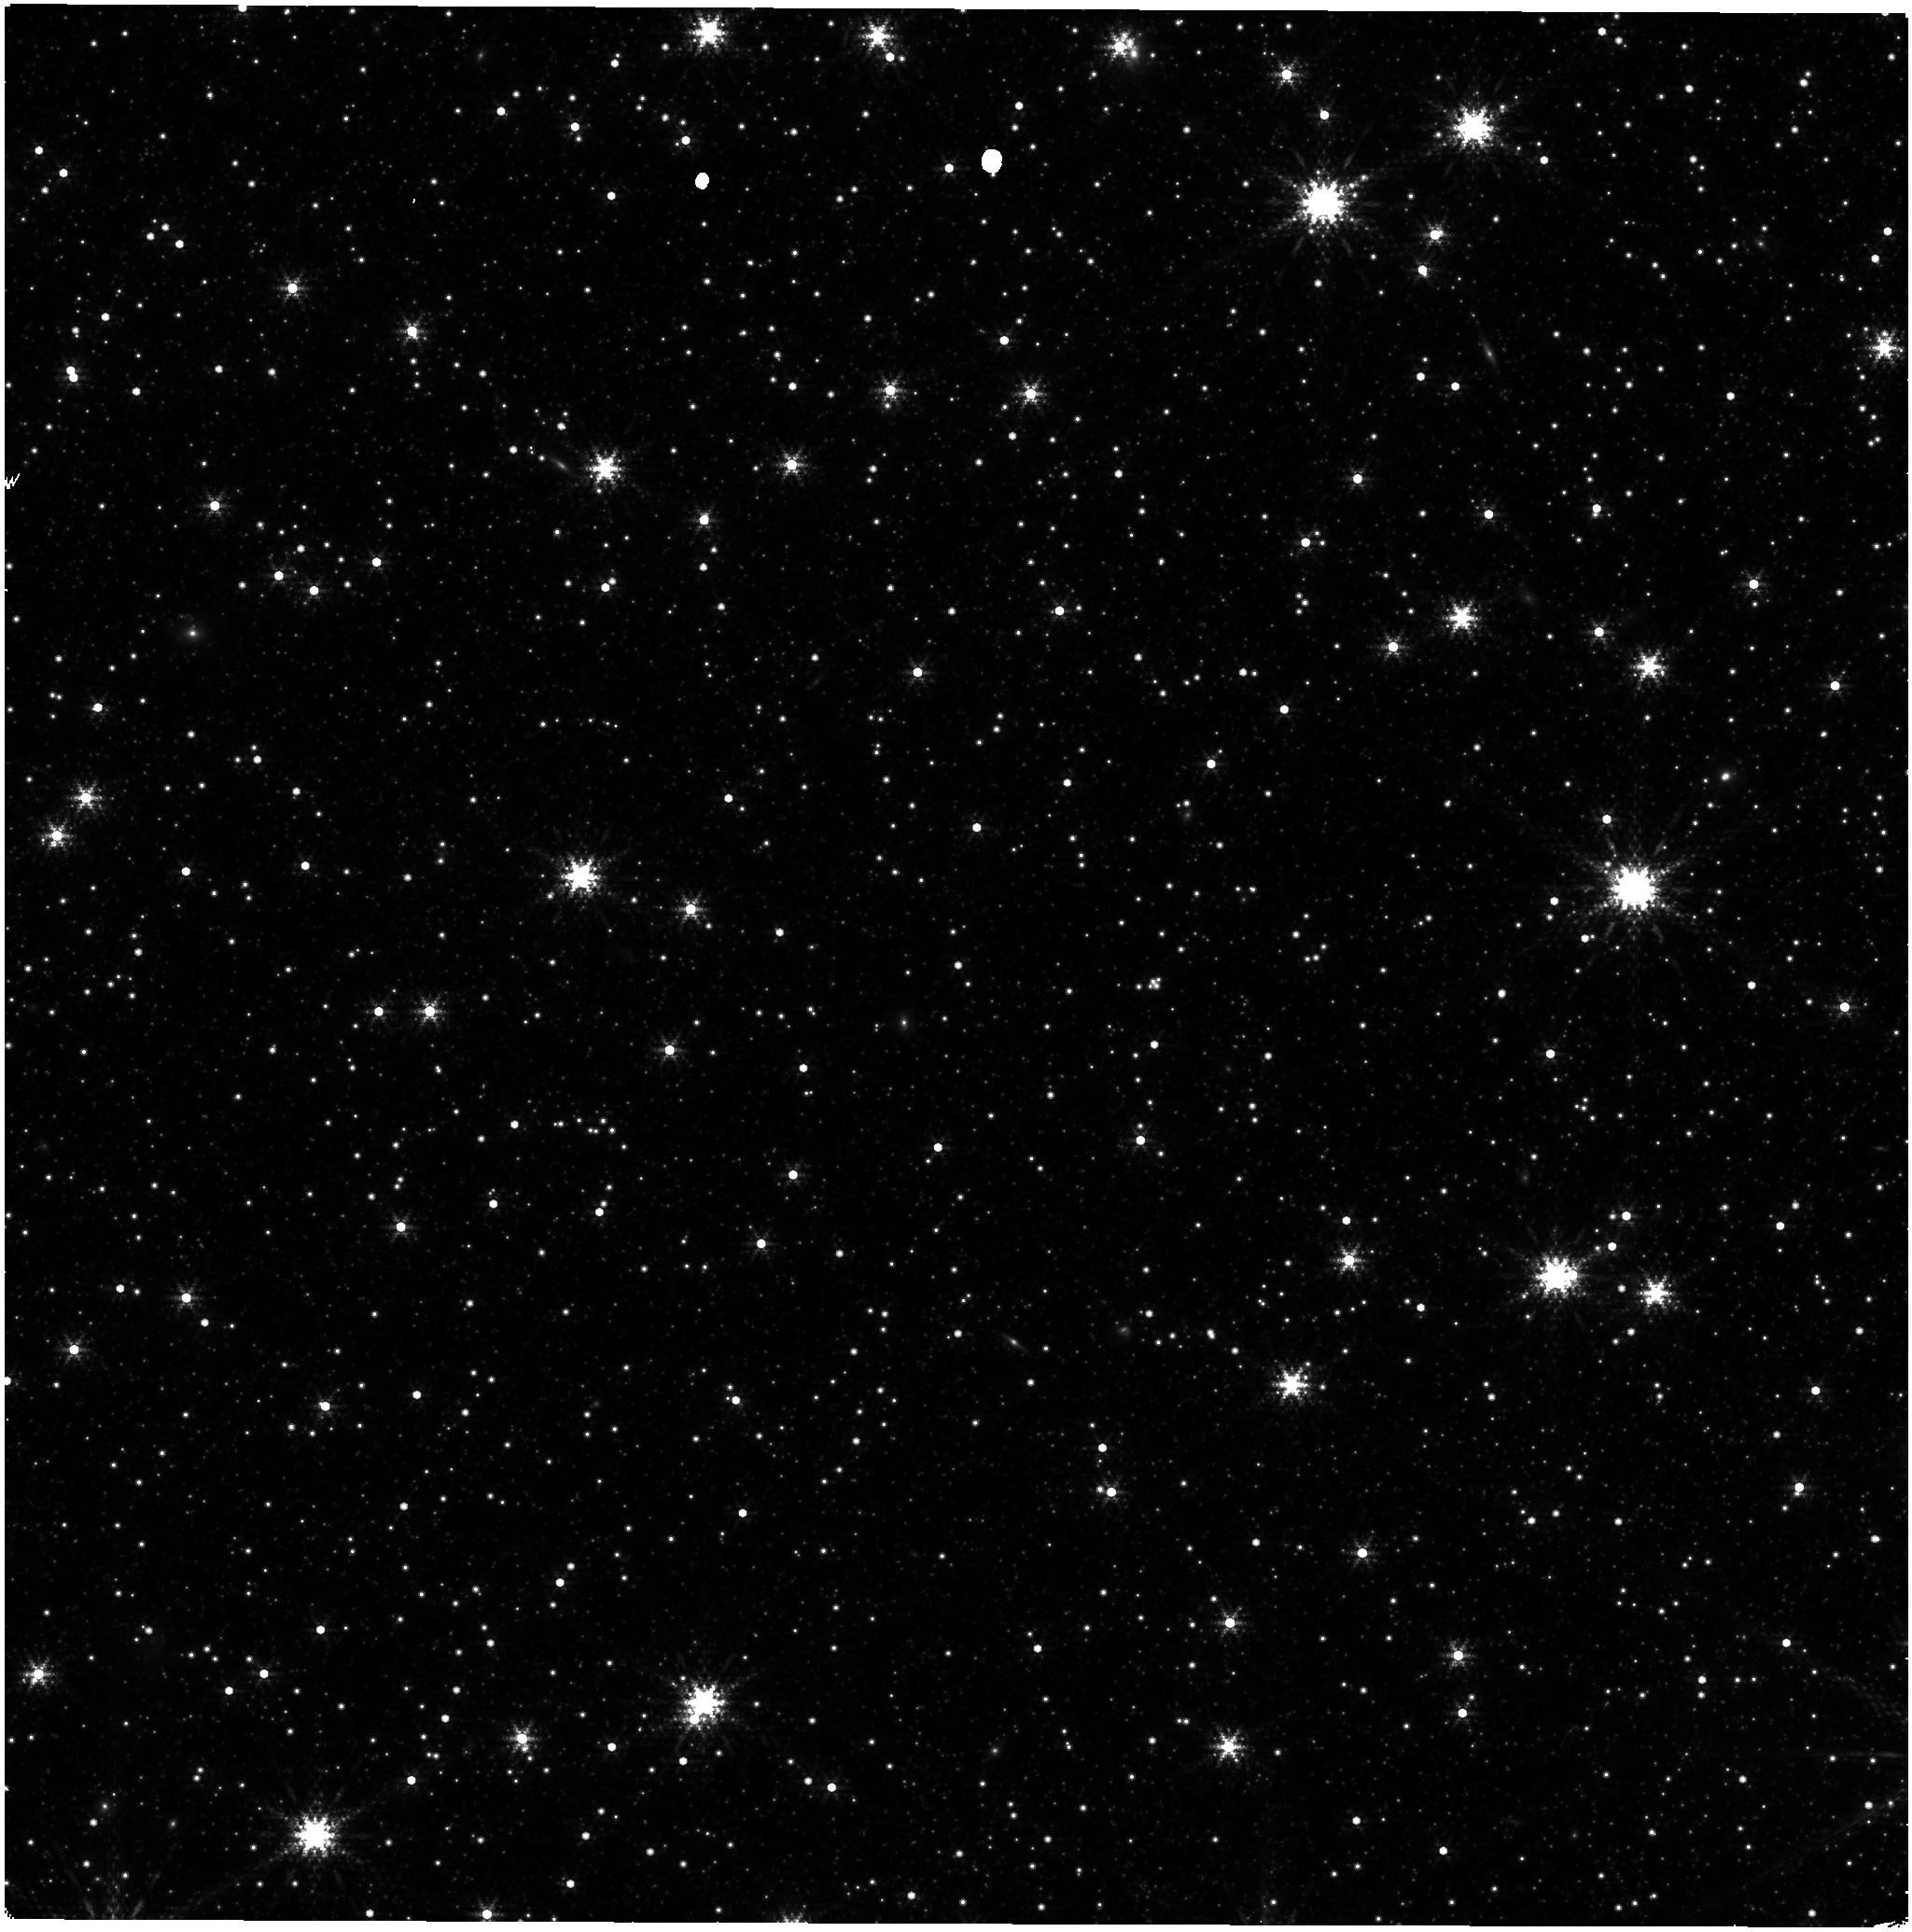
Target: LMC-NIRISS-FGS-ALIGNMENT. Instrument: NIRISS. Filter: F380M. Exposure: 32 min. Observation ID: jw04471-o001_t001_niriss_clearp-f380m

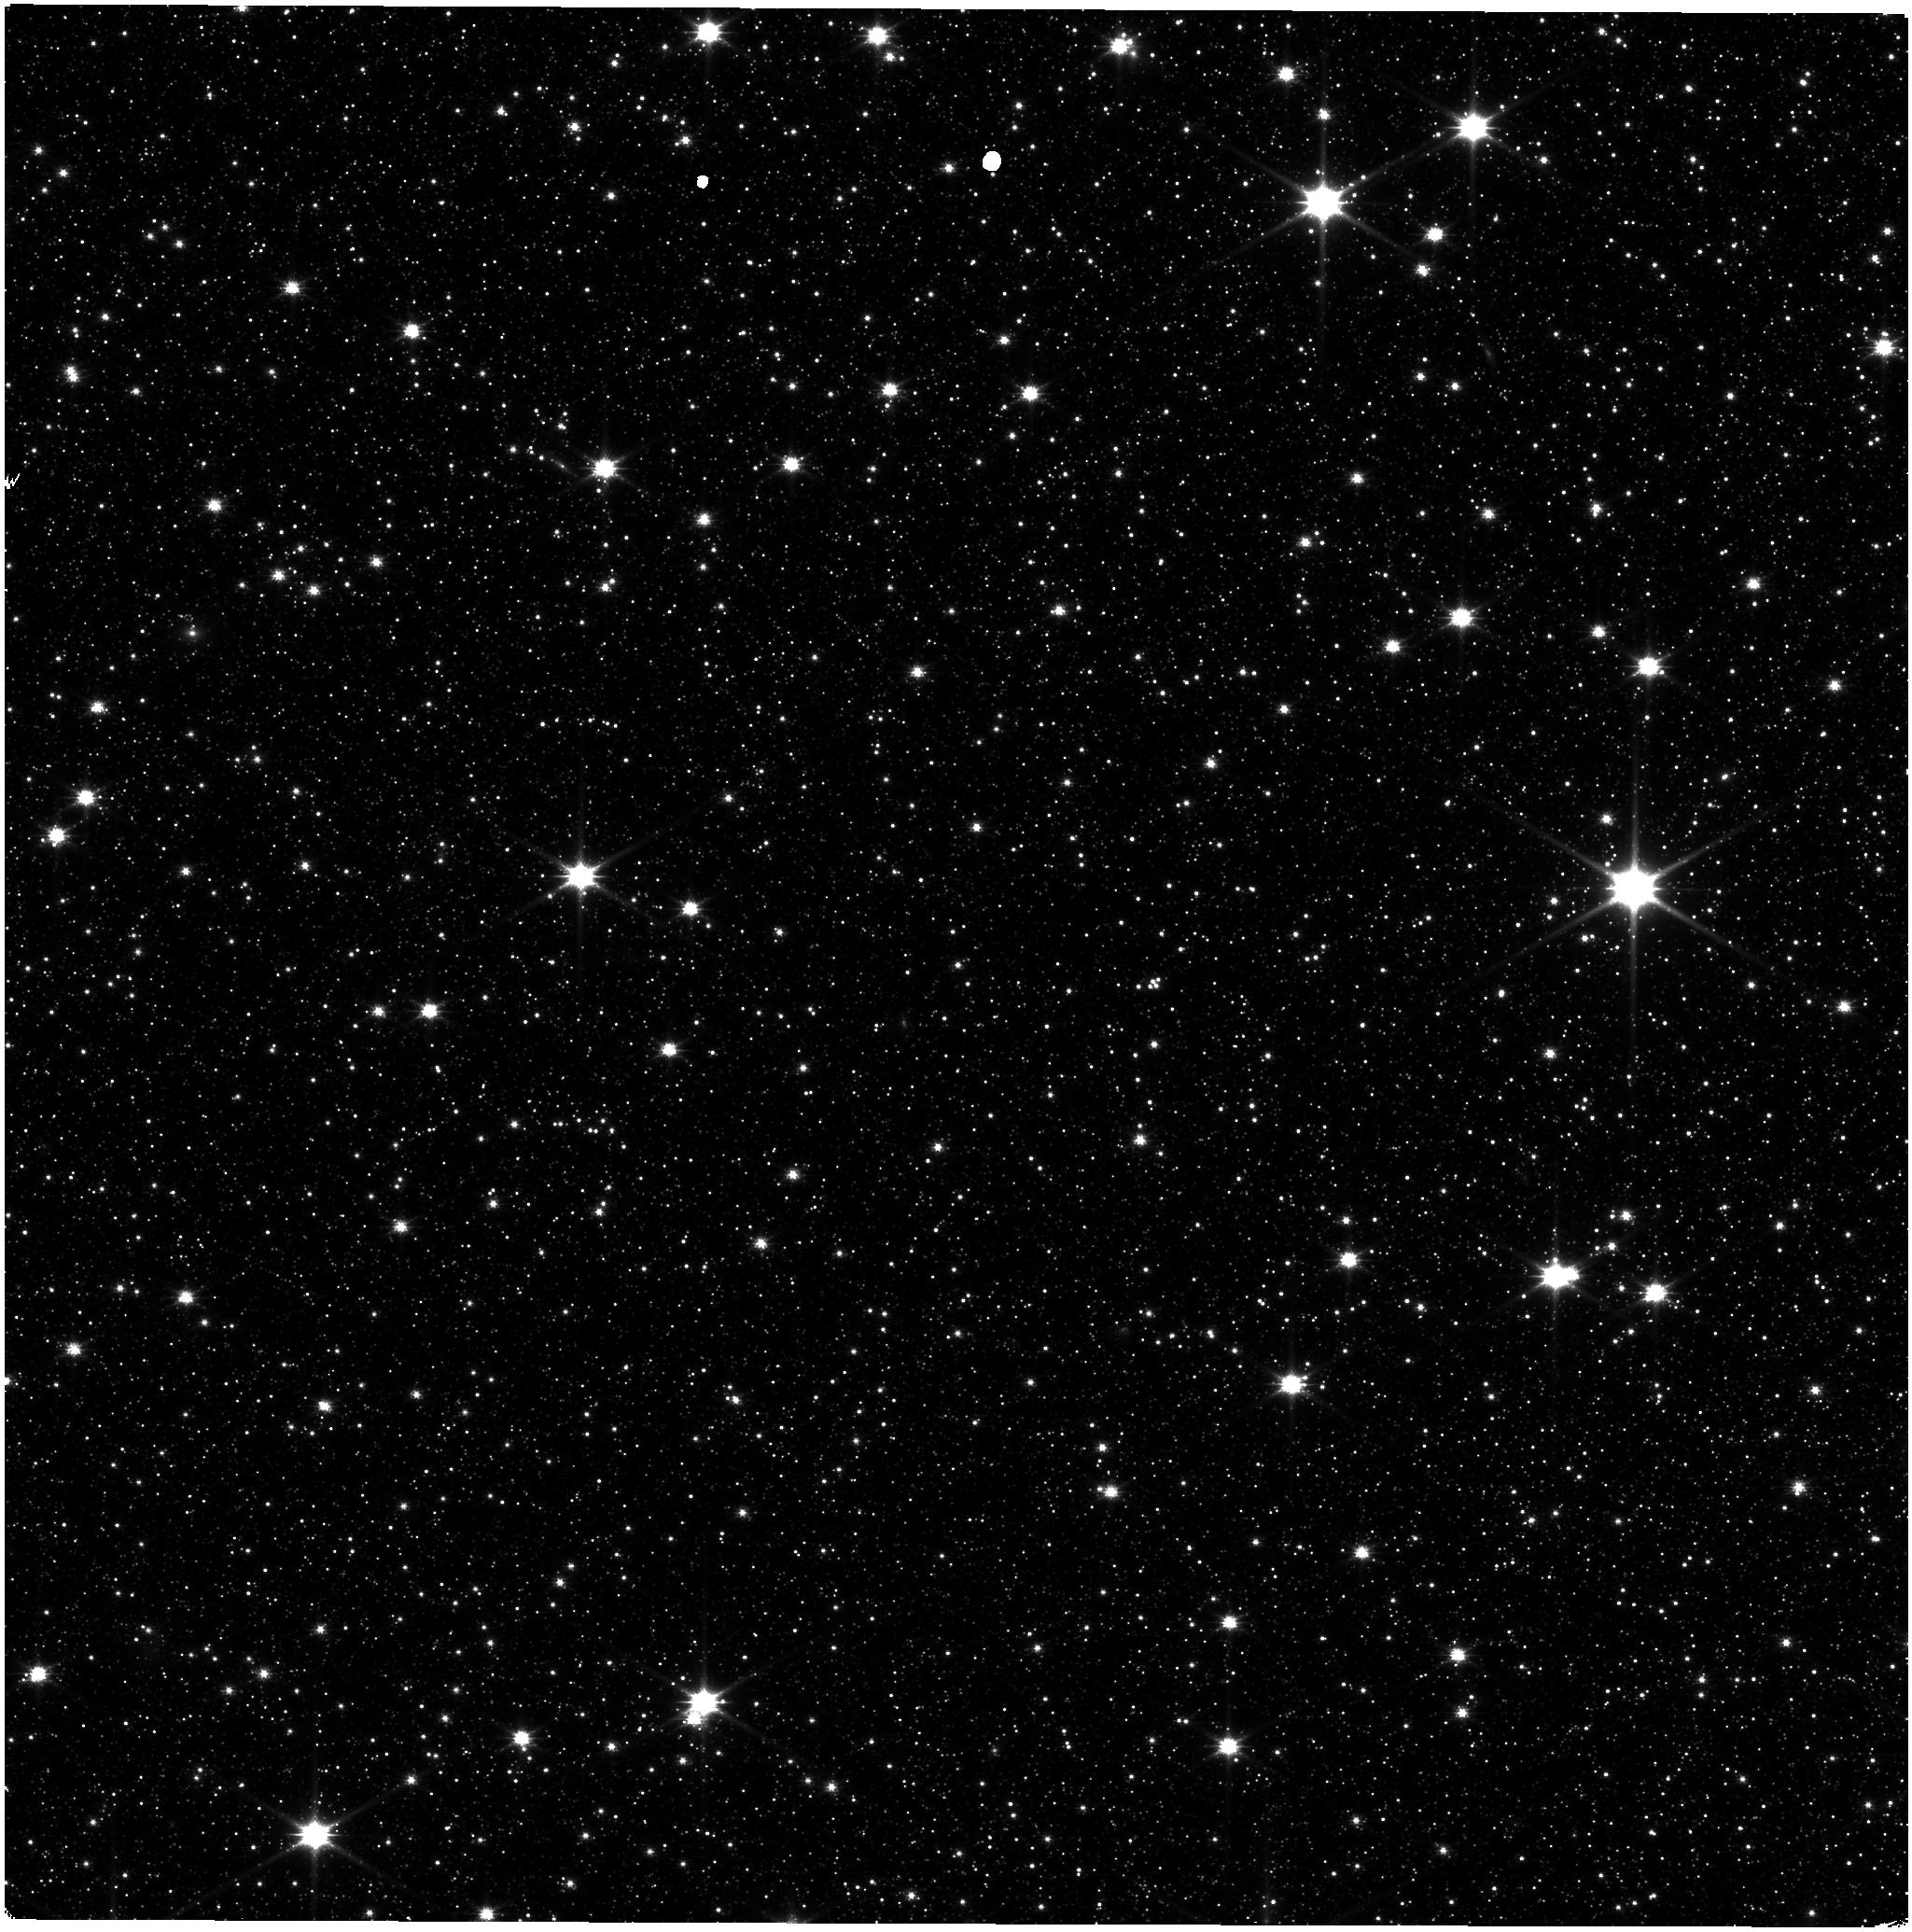
Target: LMC-NIRISS-FGS-ALIGNMENT. Instrument: NIRISS. Filter: CLEAR+F150W. Exposure: 11 min. Observation ID: jw04471-o001_t001_niriss_clear-f150w

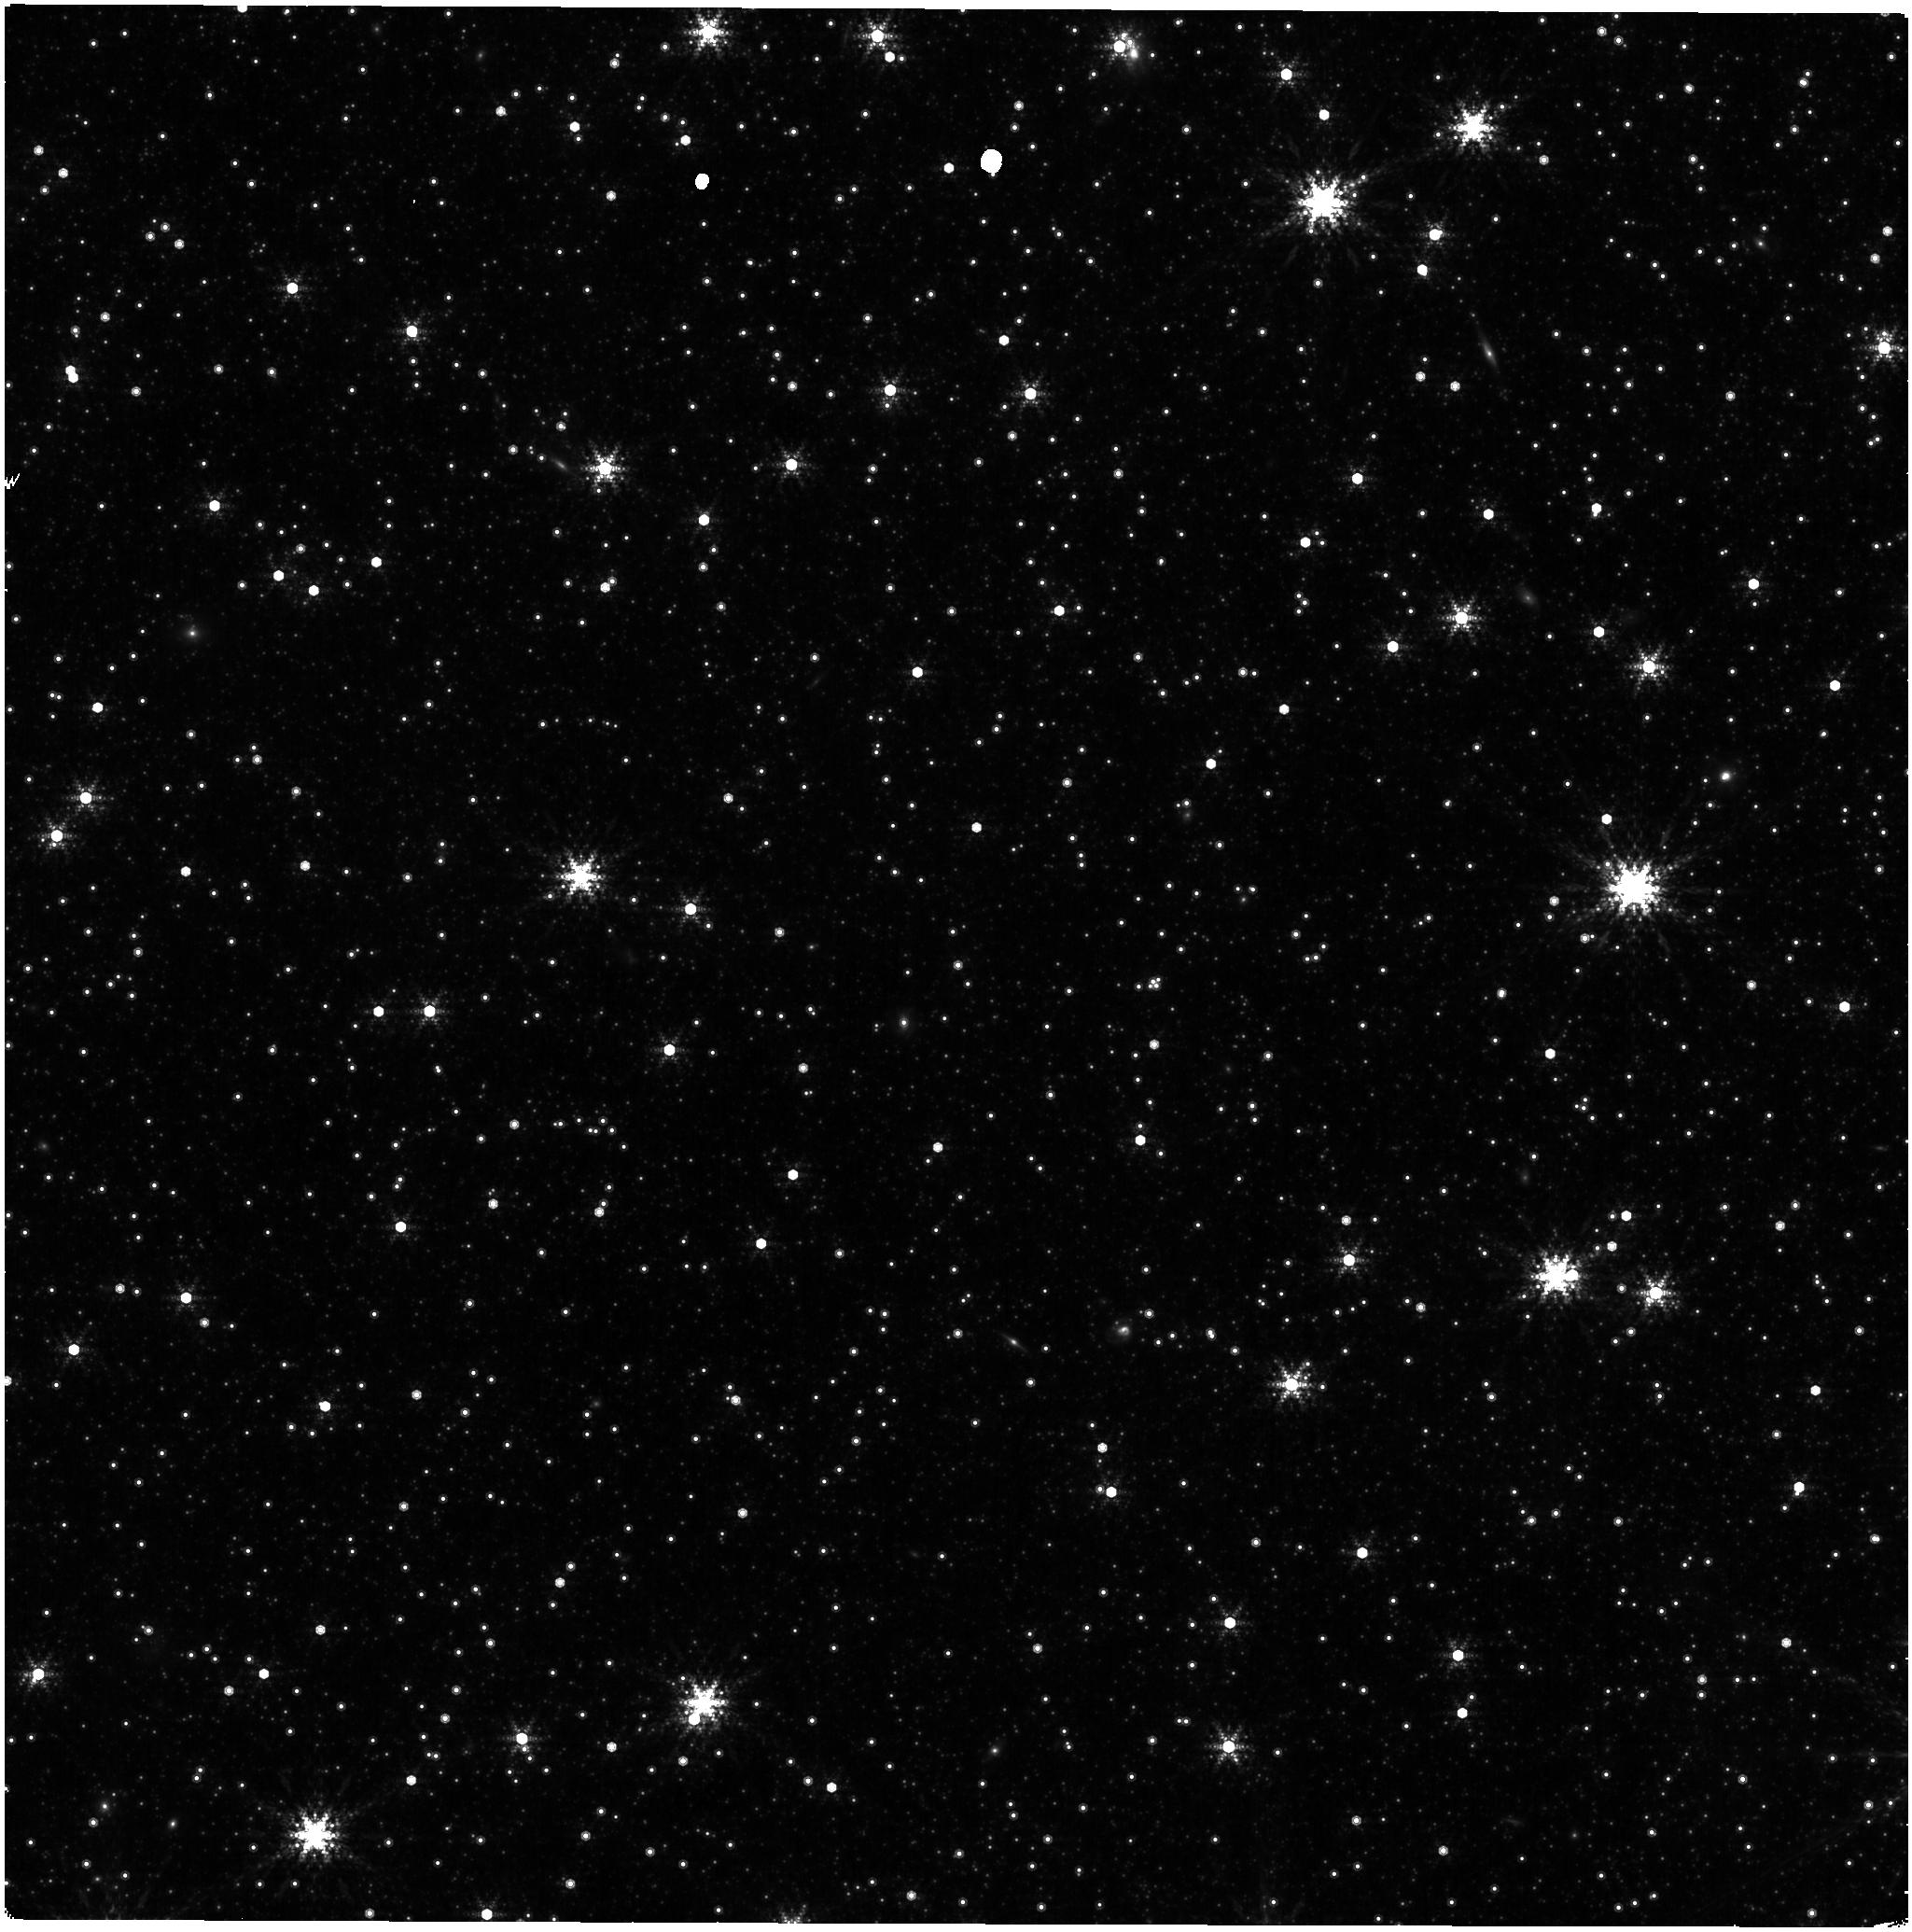
Target: LMC-NIRISS-FGS-ALIGNMENT. Instrument: NIRISS. Filter: F480M. Exposure: 21 min. Observation ID: jw04471-o001_t001_niriss_clearp-f480m

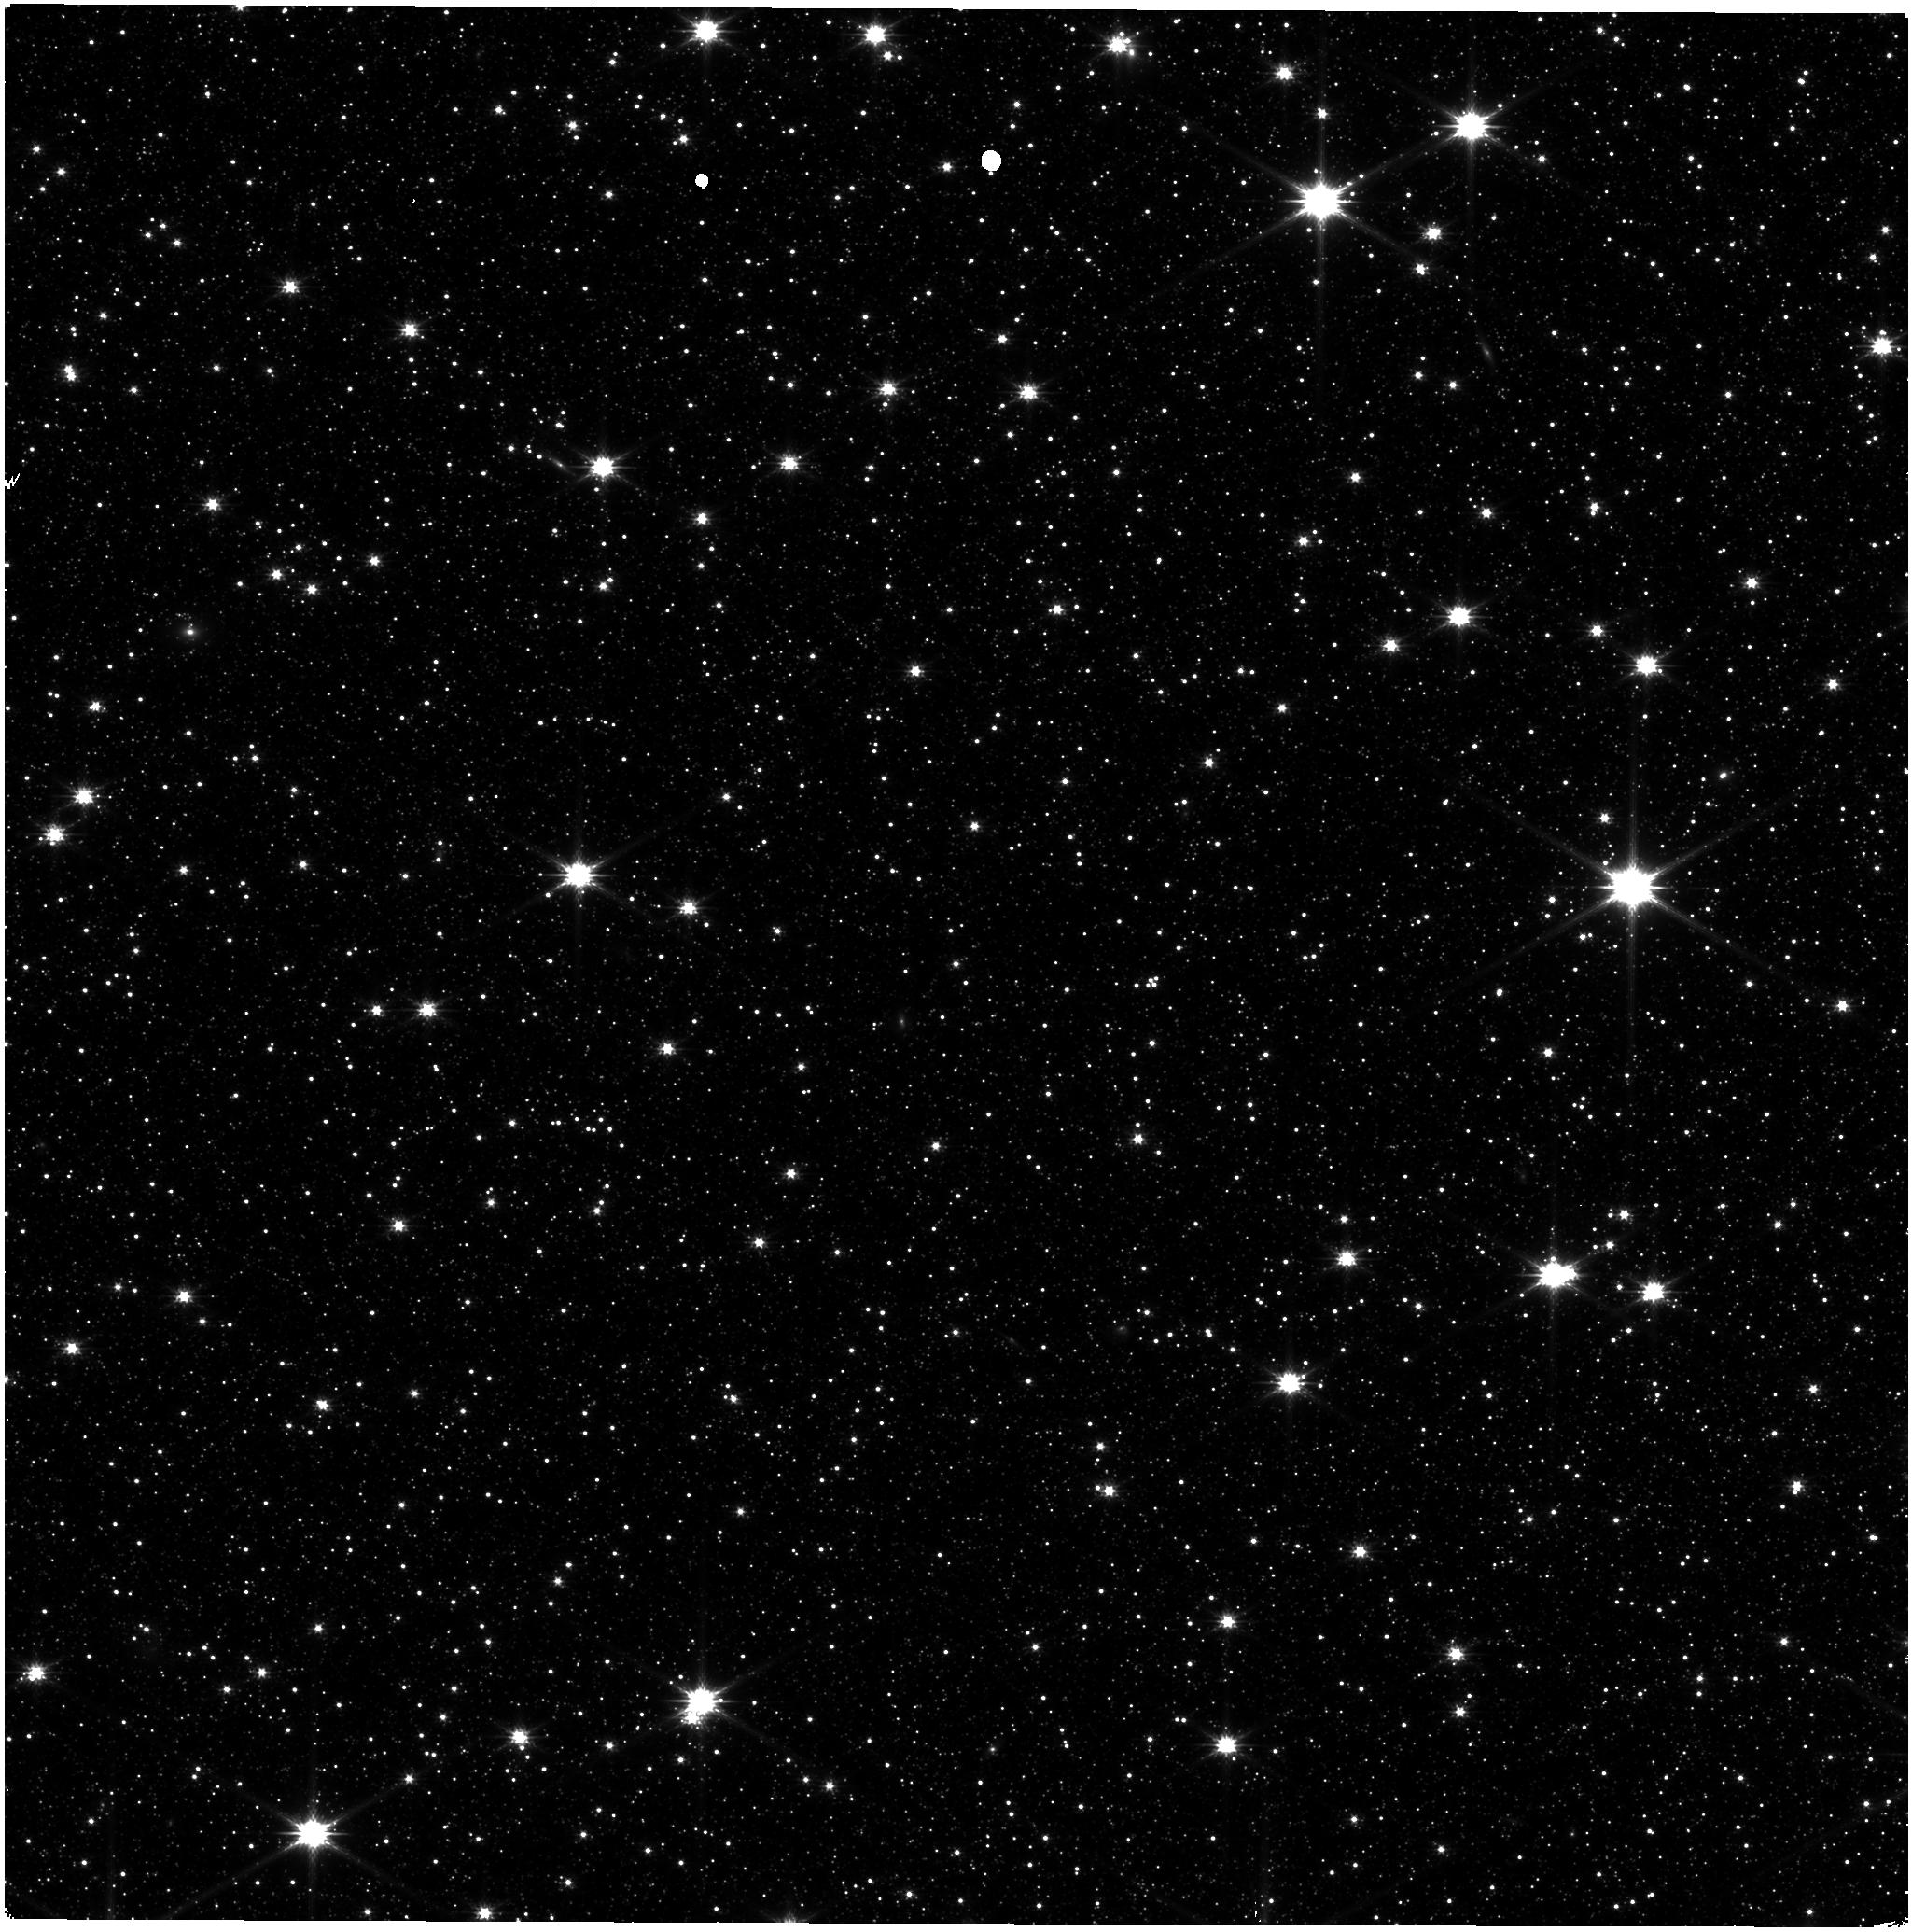
Target: LMC-NIRISS-FGS-ALIGNMENT. Instrument: NIRISS. Filter: CLEAR+F200W. Exposure: 11 min. Observation ID: jw04471-o001_t001_niriss_clear-f200w

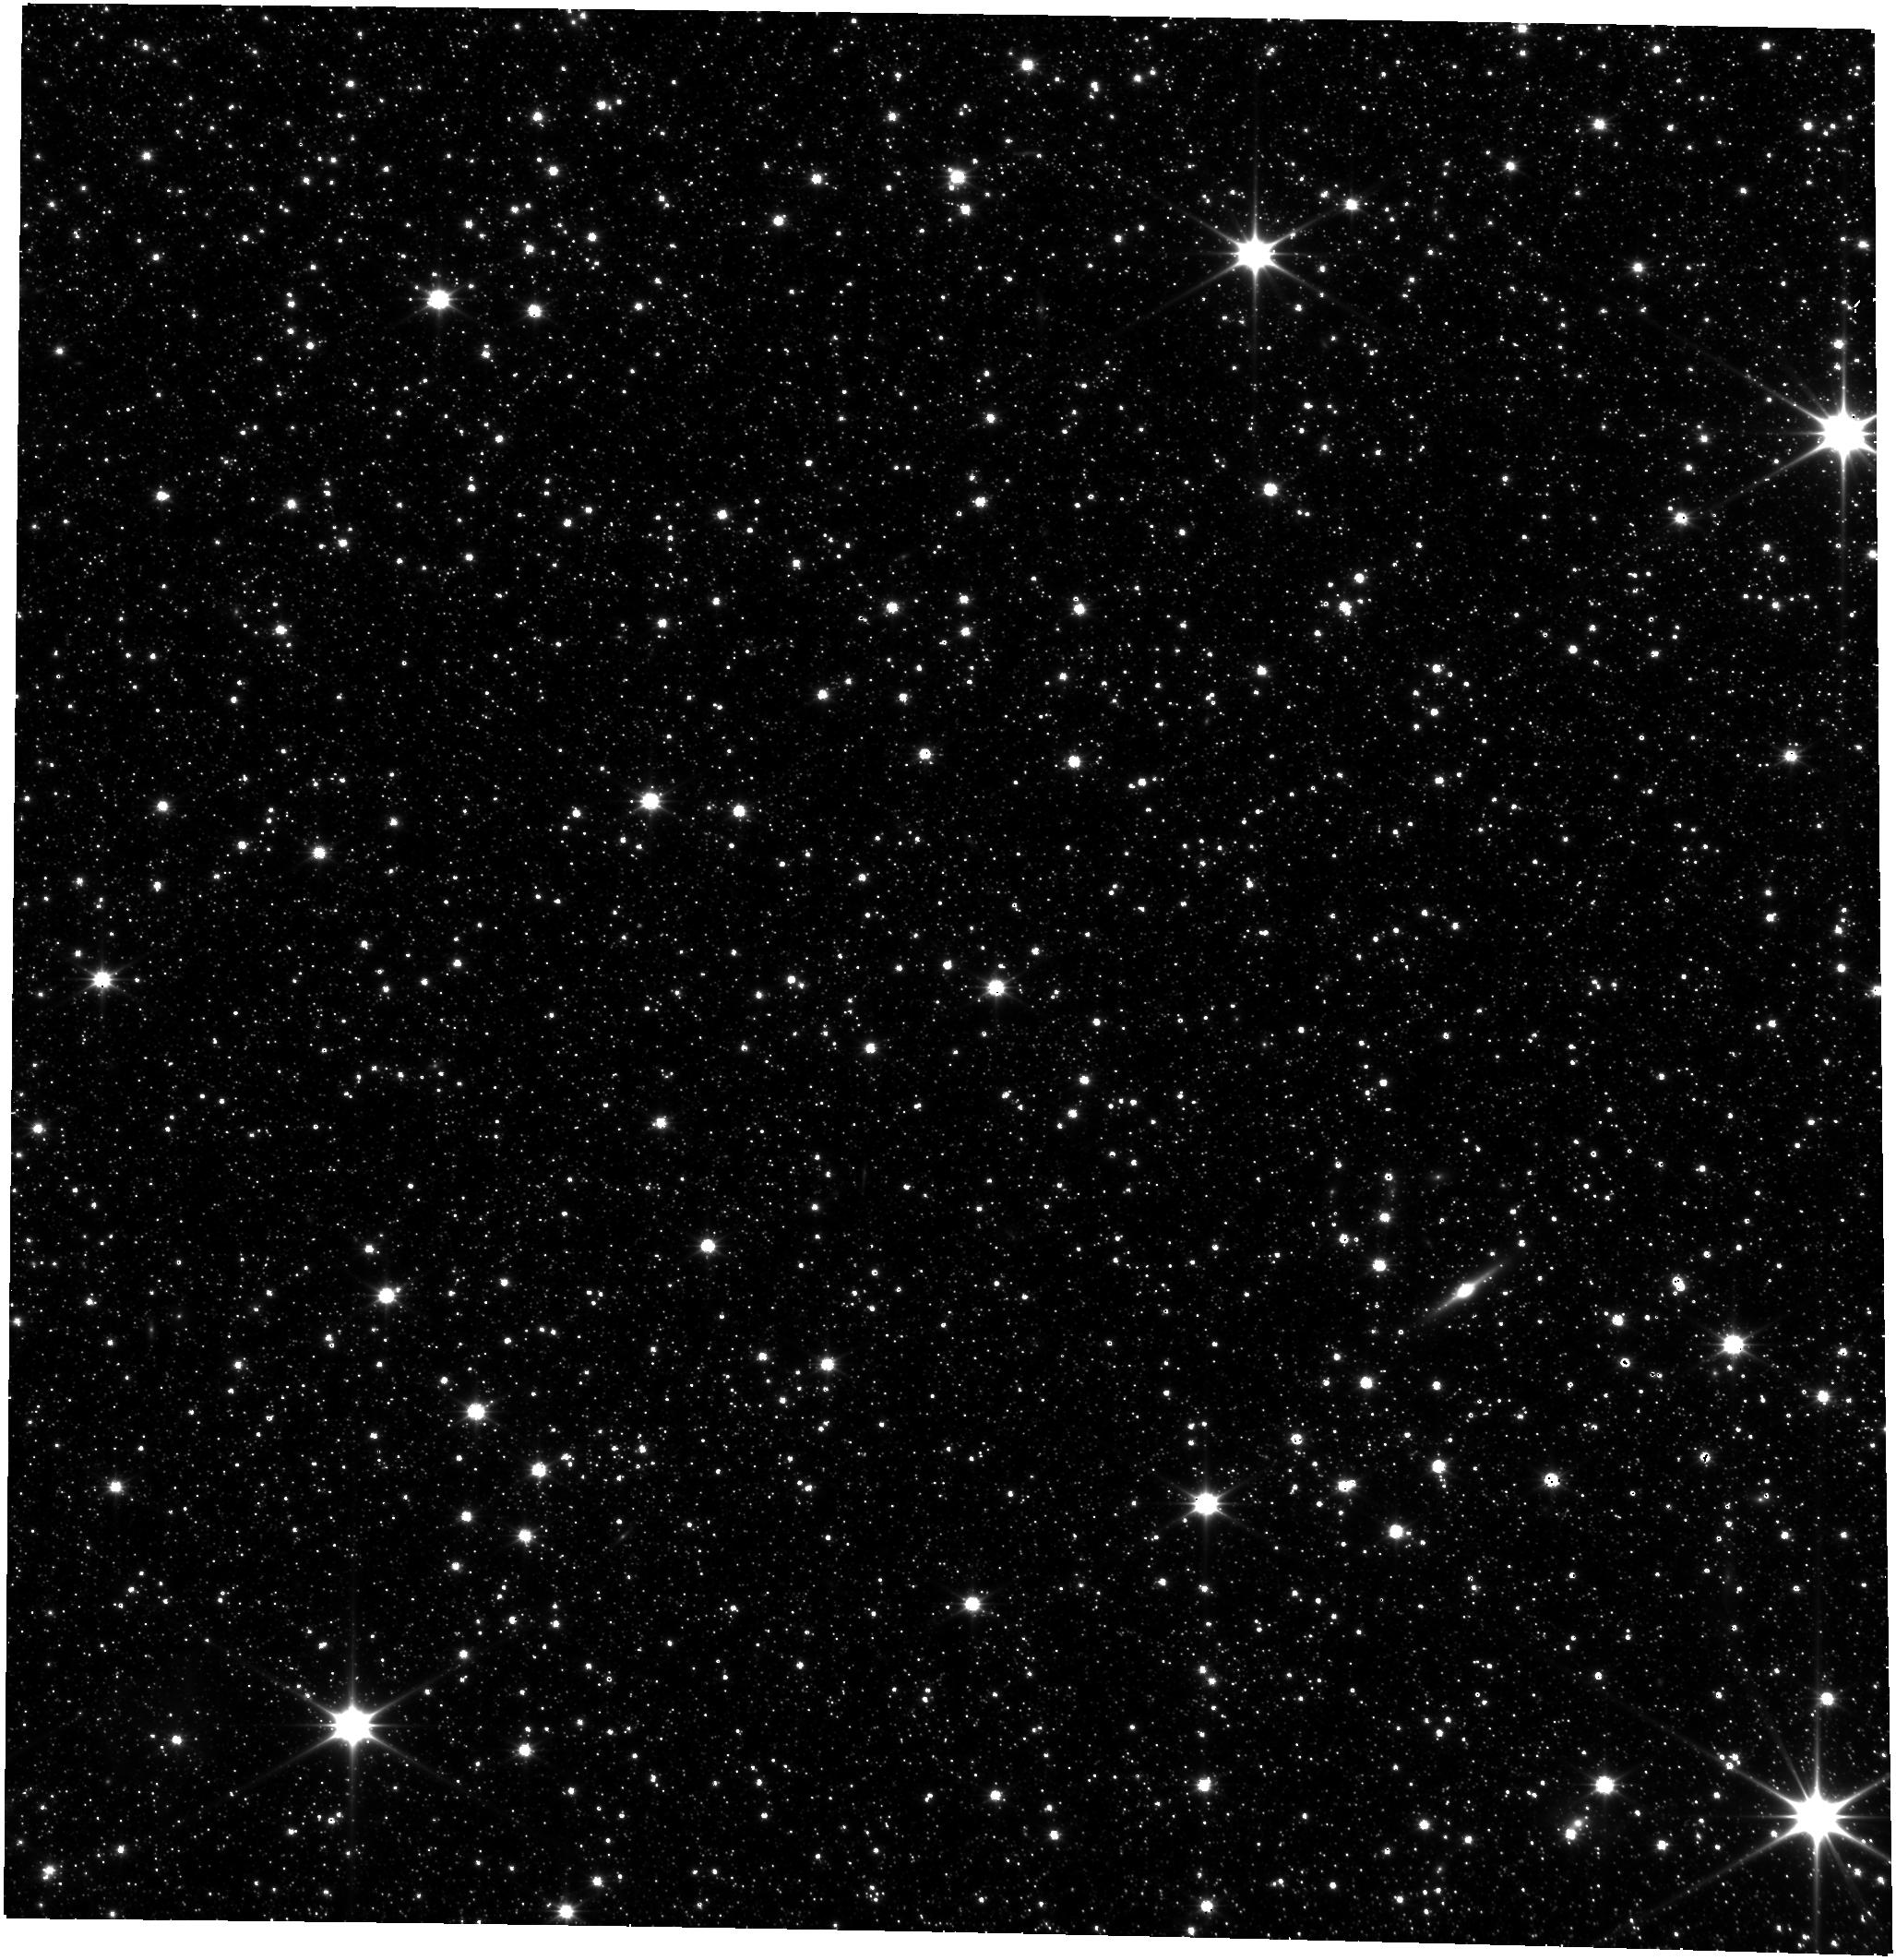
Target: LMC-NIRISS-FGS-ALIGNMENT. Instrument: FGS/FGS2. Filter: OPEN. Exposure: 3.5 h. Observation ID: jw04471-o001_t001_fgs_clear

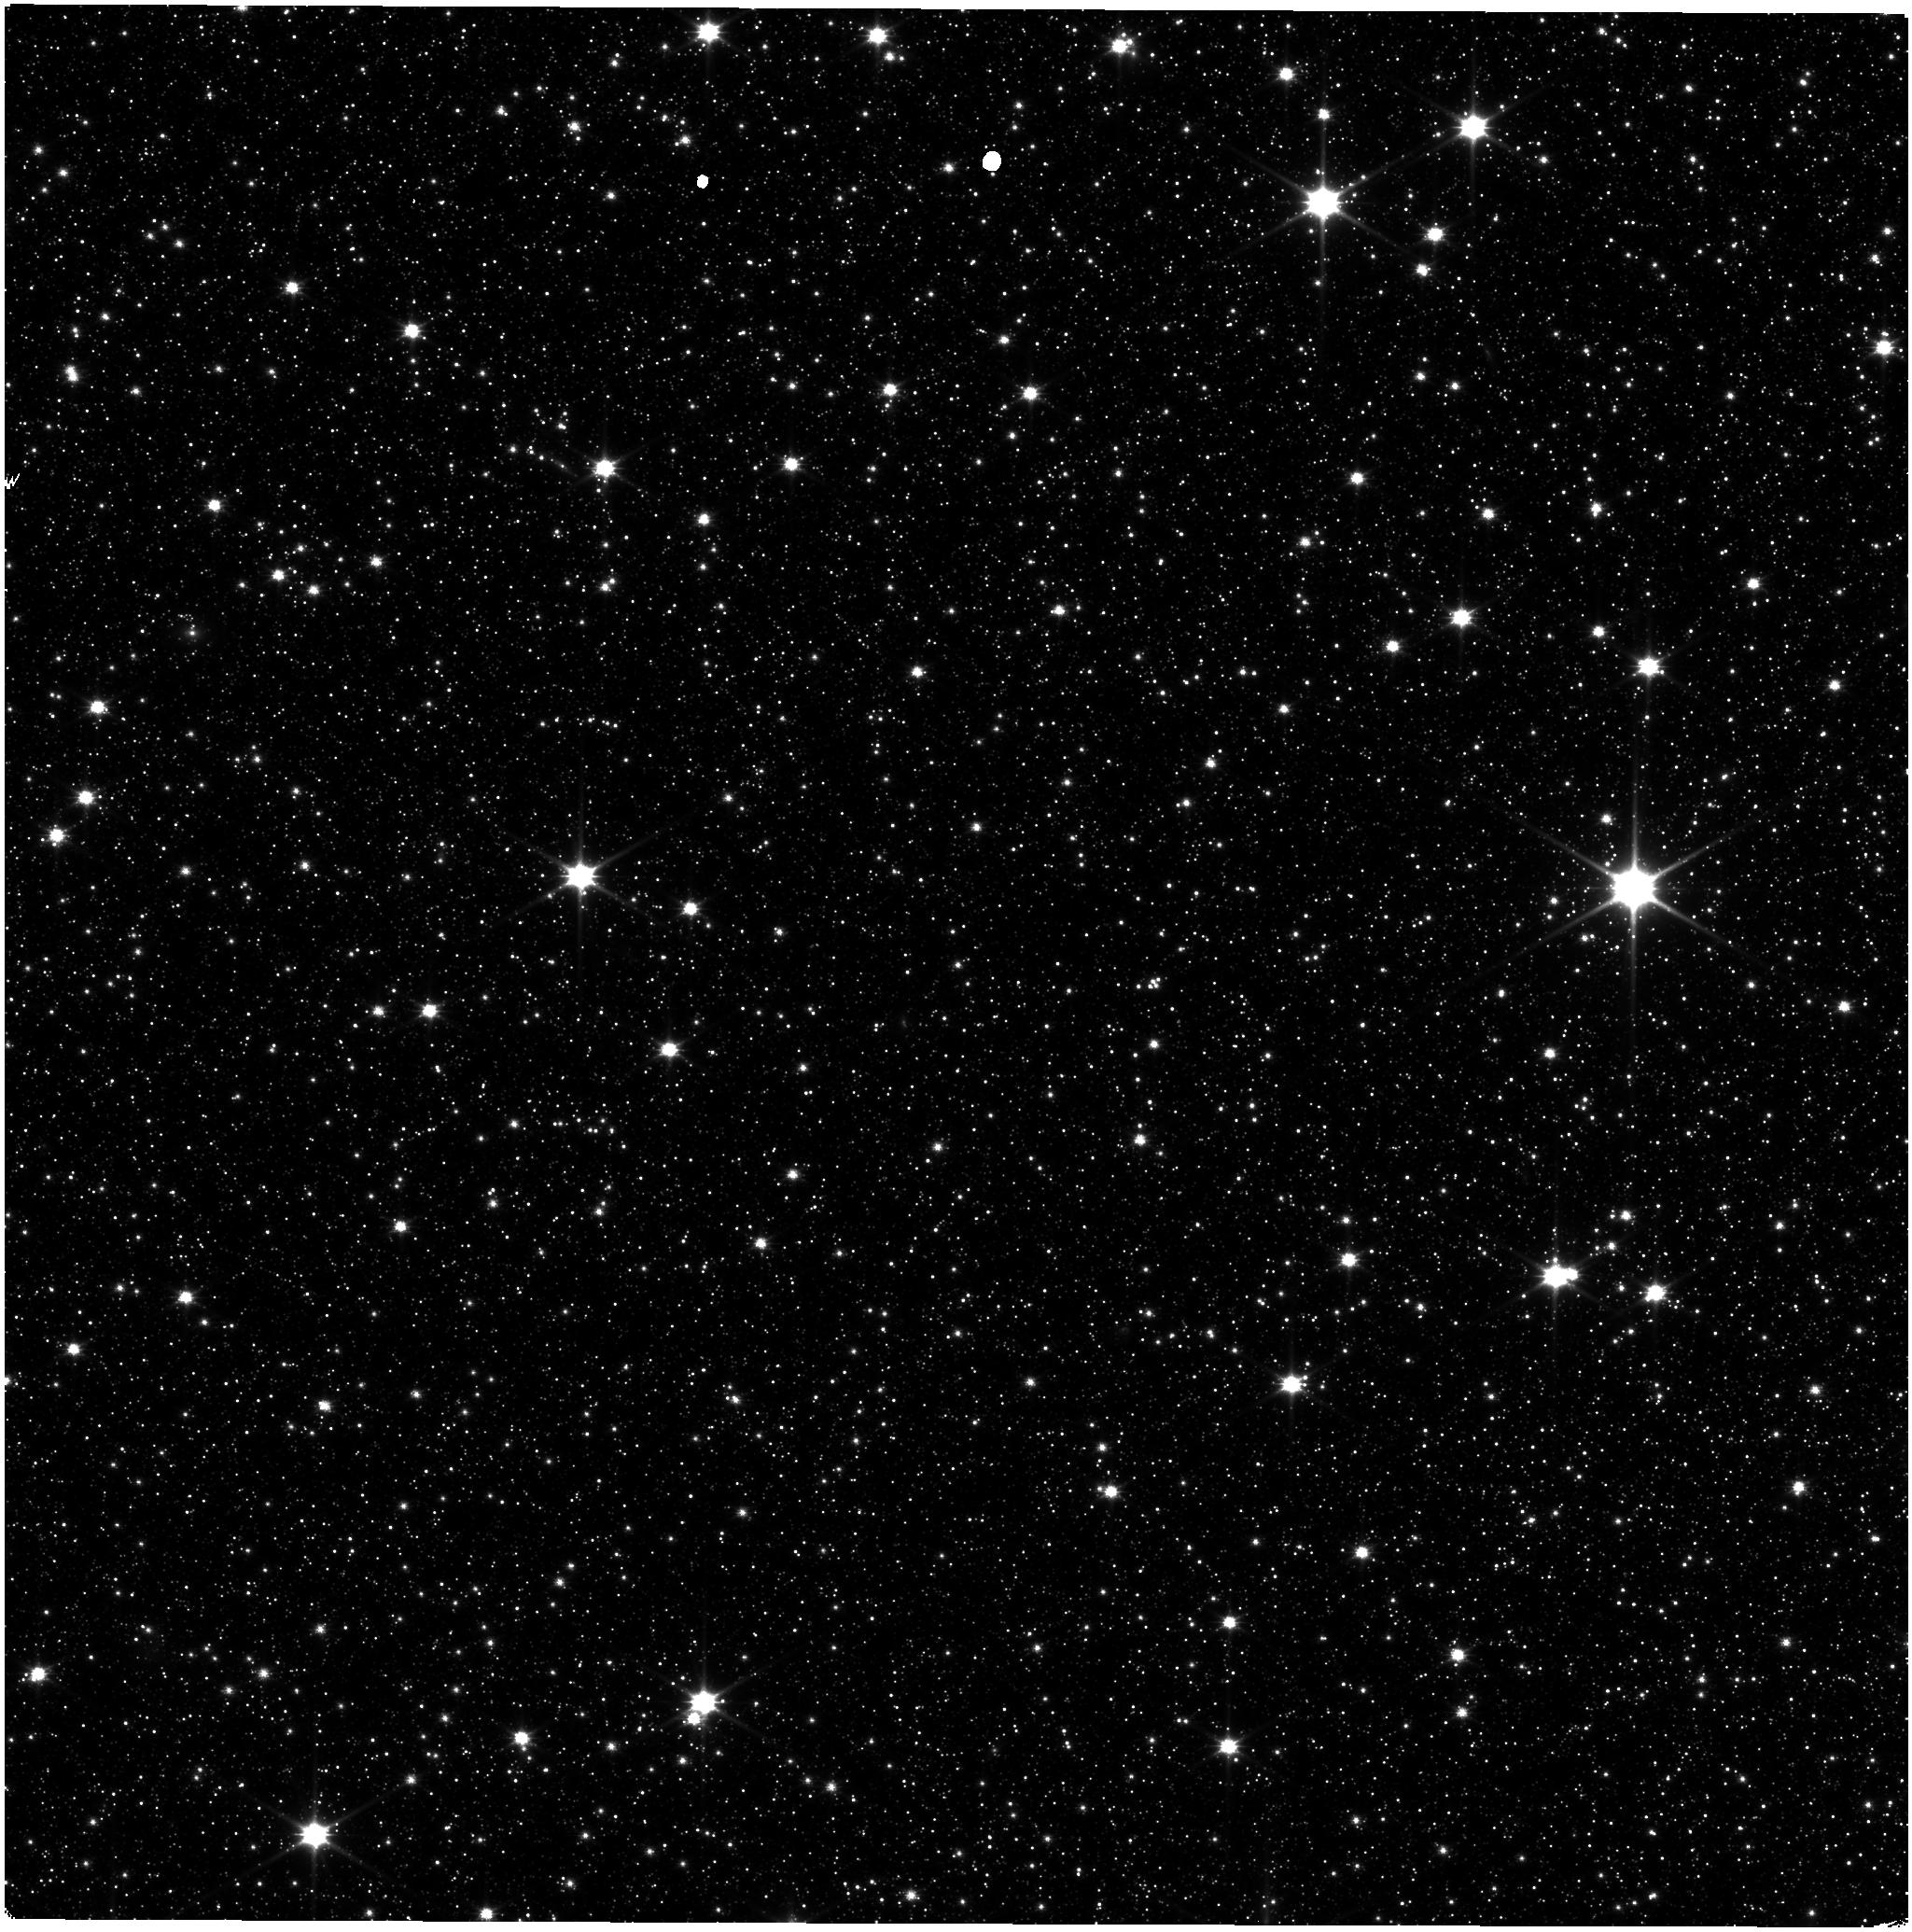
Target: LMC-NIRISS-FGS-ALIGNMENT. Instrument: NIRISS. Filter: CLEAR+F115W. Exposure: 11 min. Observation ID: jw04471-o001_t001_niriss_clear-f115w

NIRISS Astrometric Calibration (PI: Sohn, Sangmo Tony)

A re-measurement of the NIRISS distortion and offset from the Guider is requested for trending of any possible changes in the astrometric distortion with time. A single epoch observation will be made in all the NIRISS imaging filters using the same pointing in the Large Magelanic Cloud astrometric field as was used for this purpose in commissioning and in cycle 1 calibration. This calibration program may change in response to system developments and the final Cycle 2 science program.